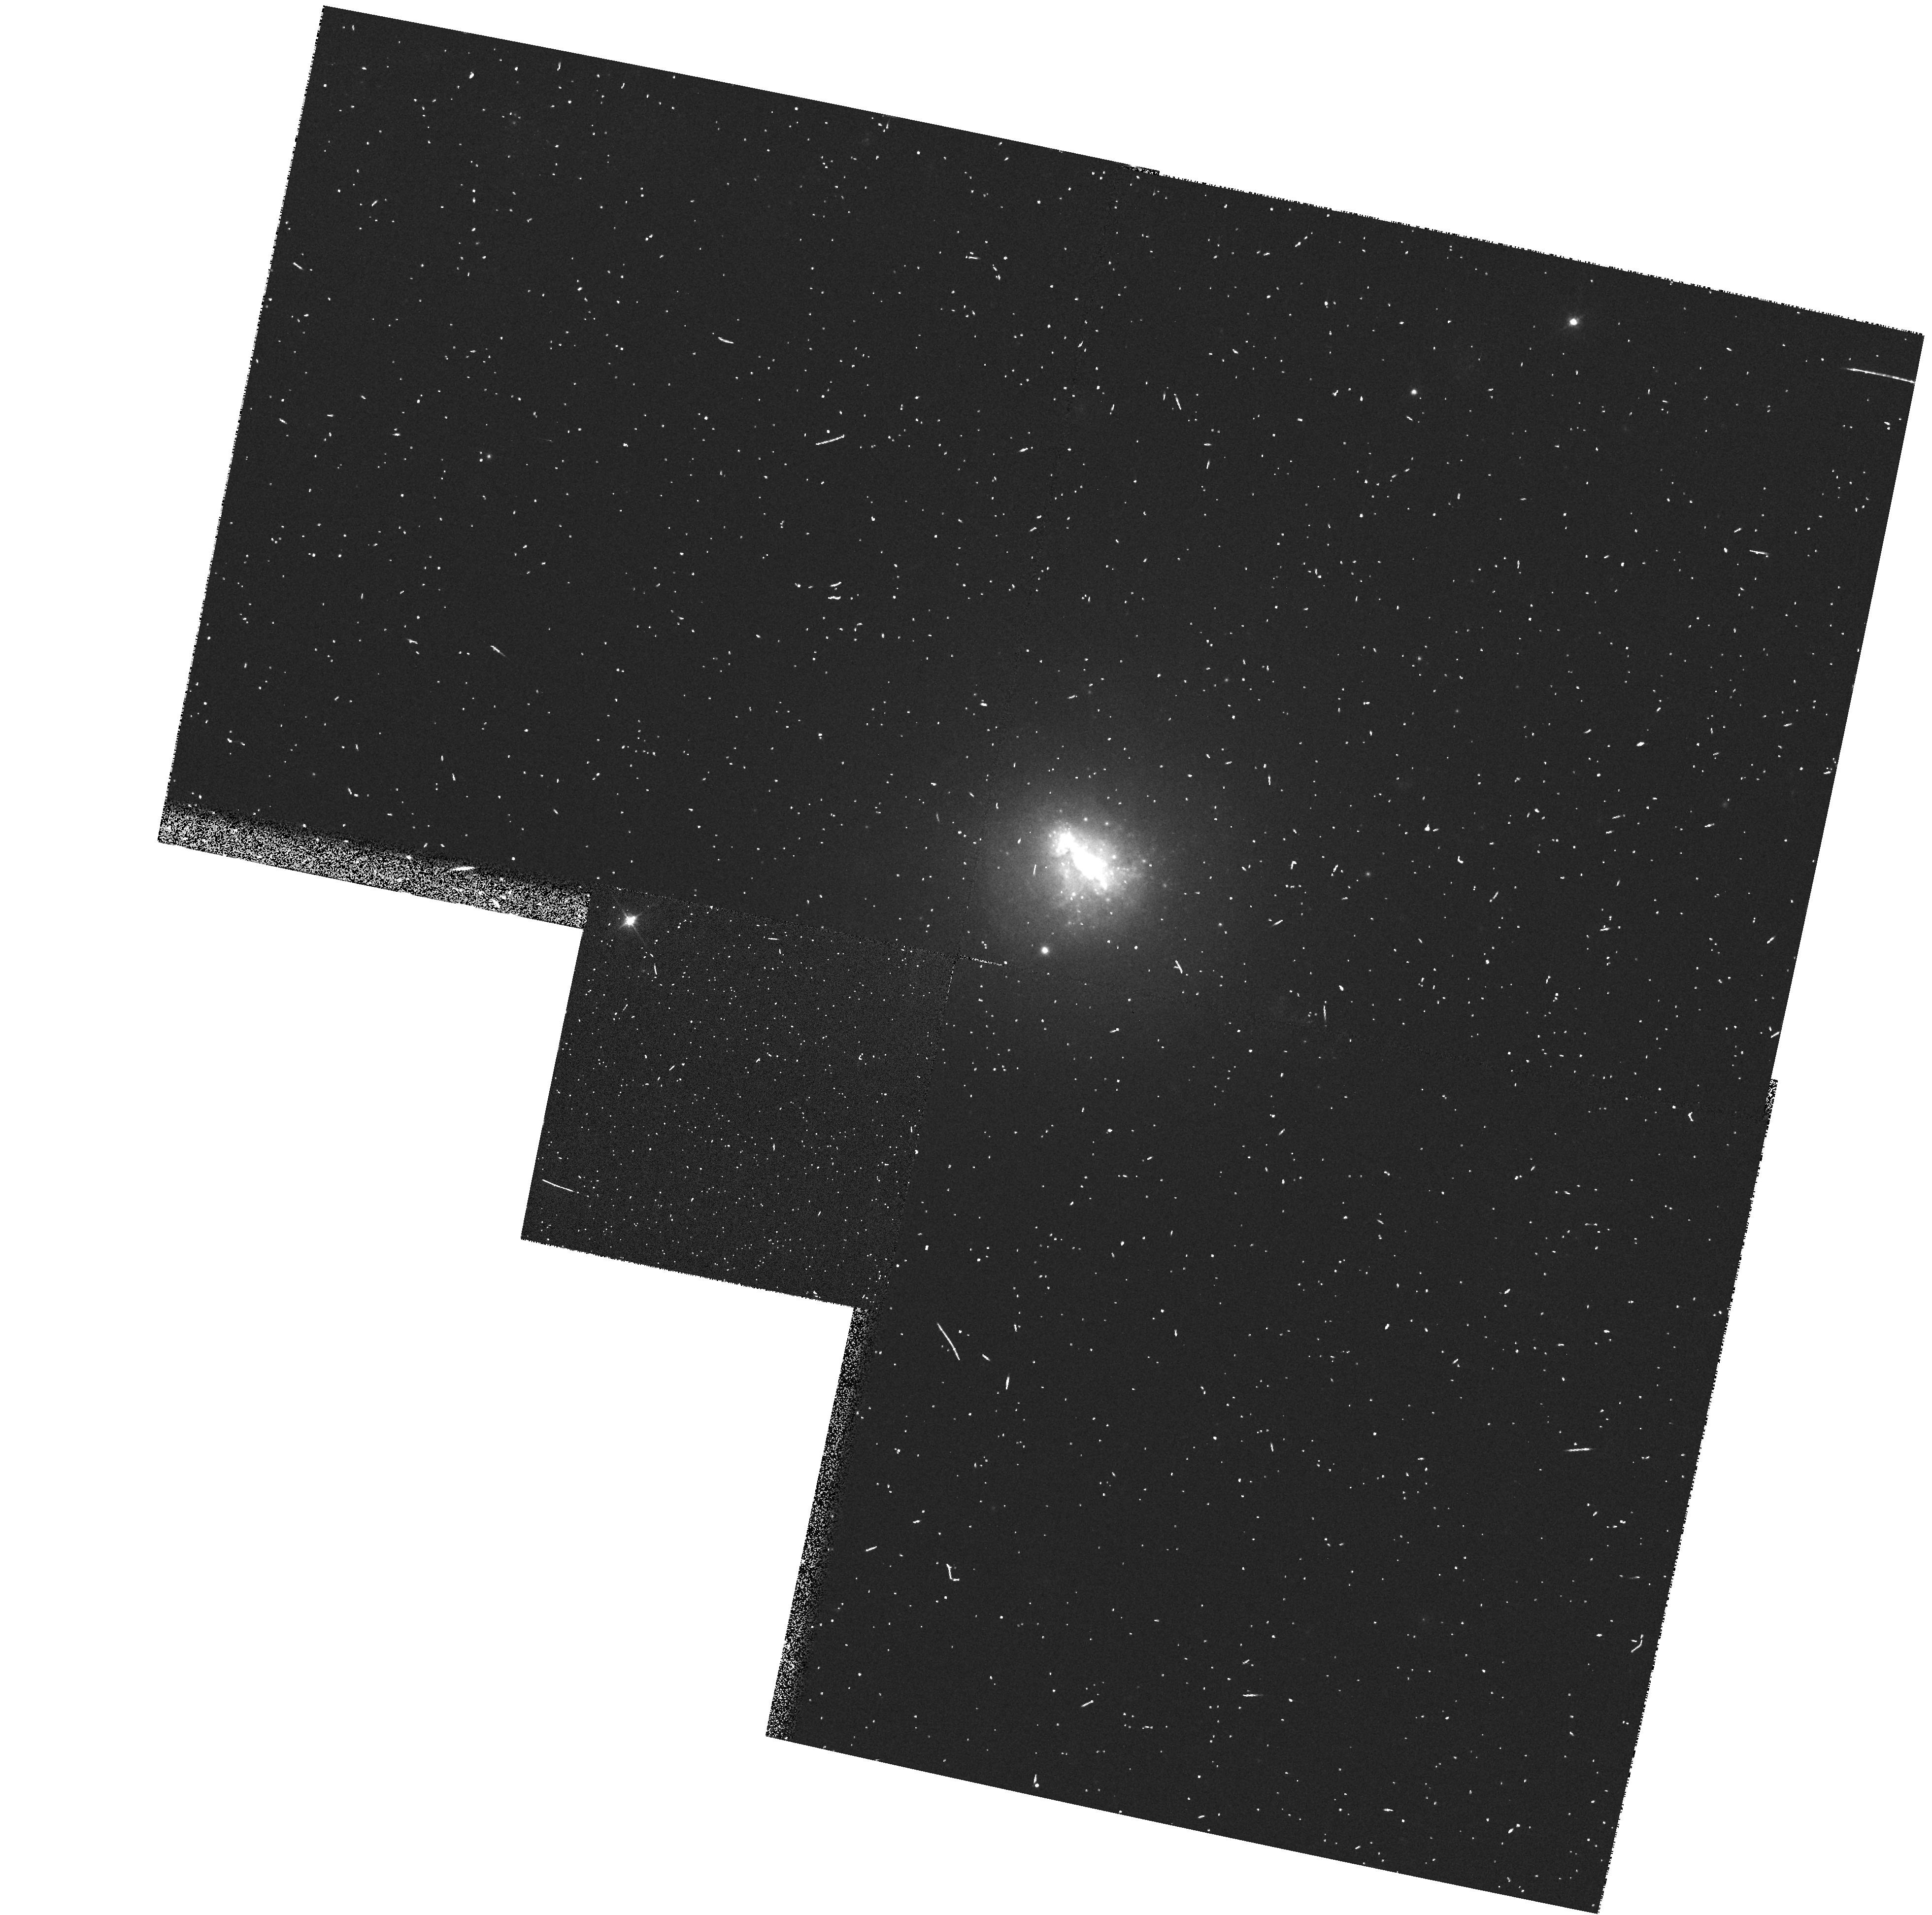
Target: NGC1510
Instrument: WFPC2/PC
Filter: F555W
Exposure: 3 min
Observation ID: hst_6716_06_wfpc2_pc_f555w_u41906

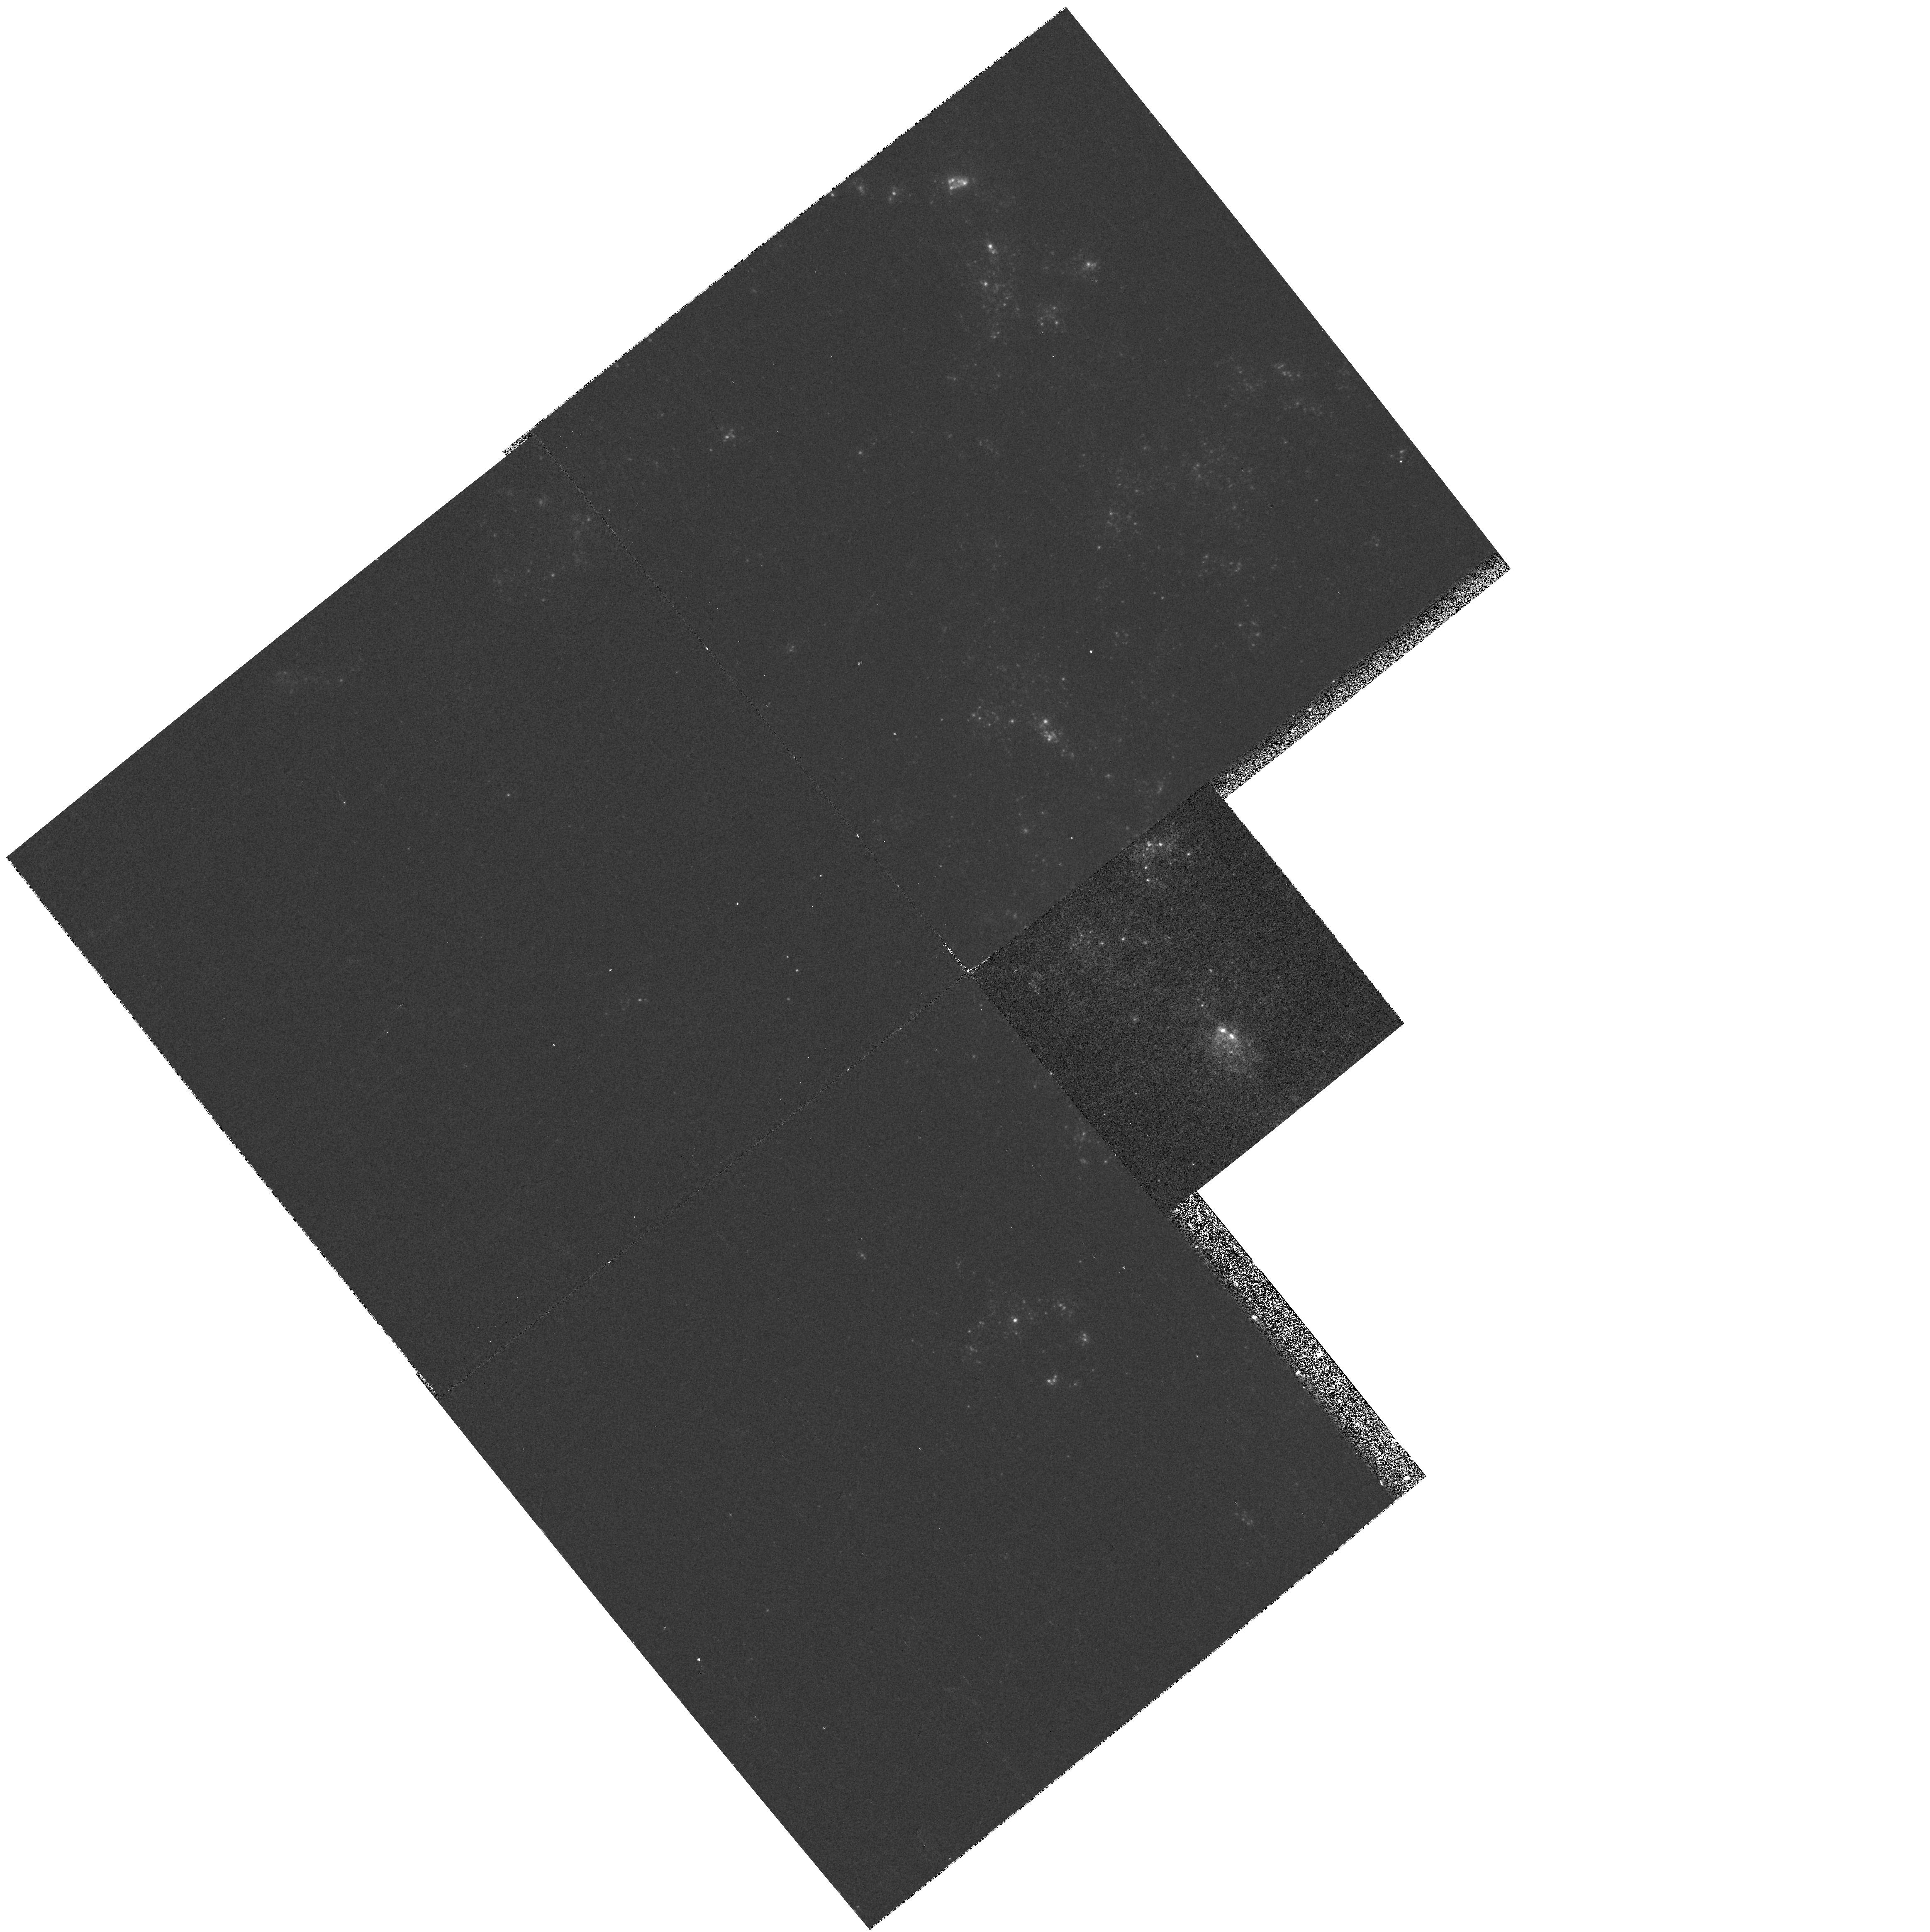
Target: NGC4449-NUC
Instrument: WFPC2/PC
Filter: F170W
Exposure: 13 min
Observation ID: hst_6716_03_wfpc2_pc_f170w_u41903

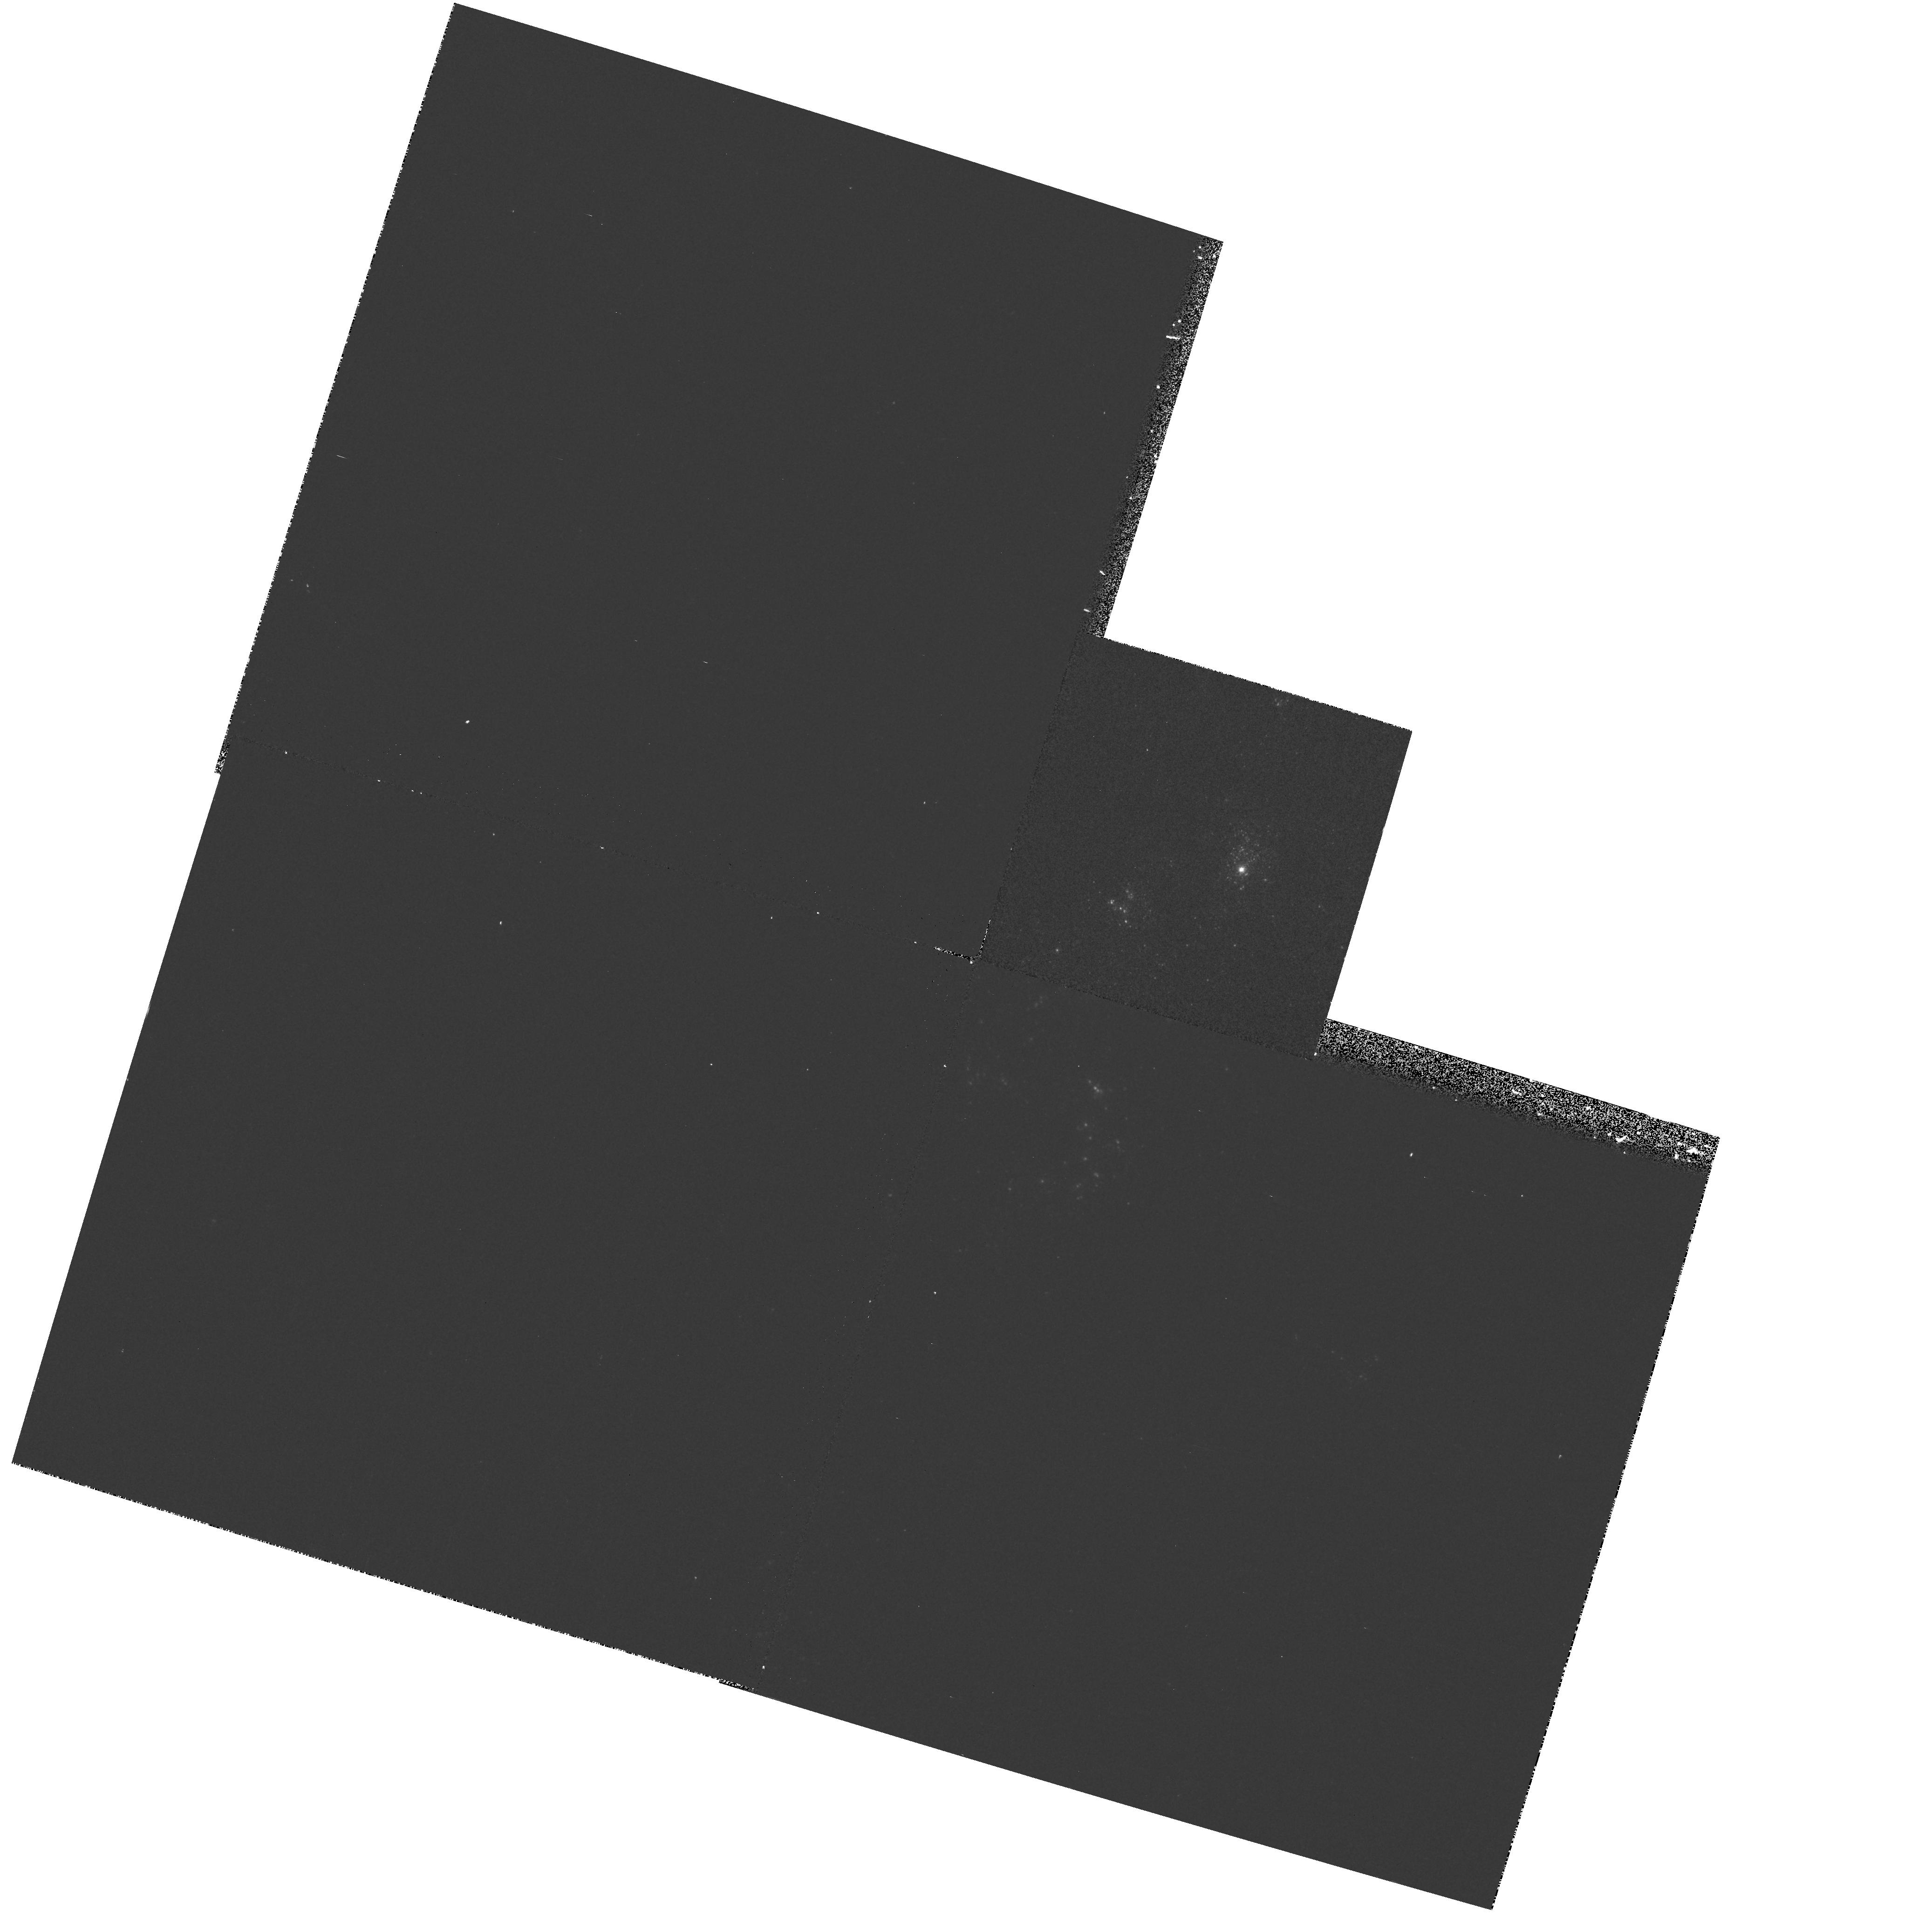
Target: NGC4214-NUC
Instrument: WFPC2/PC
Filter: F170W
Exposure: 13 min
Observation ID: hst_6716_01_wfpc2_pc_f170w_u41901

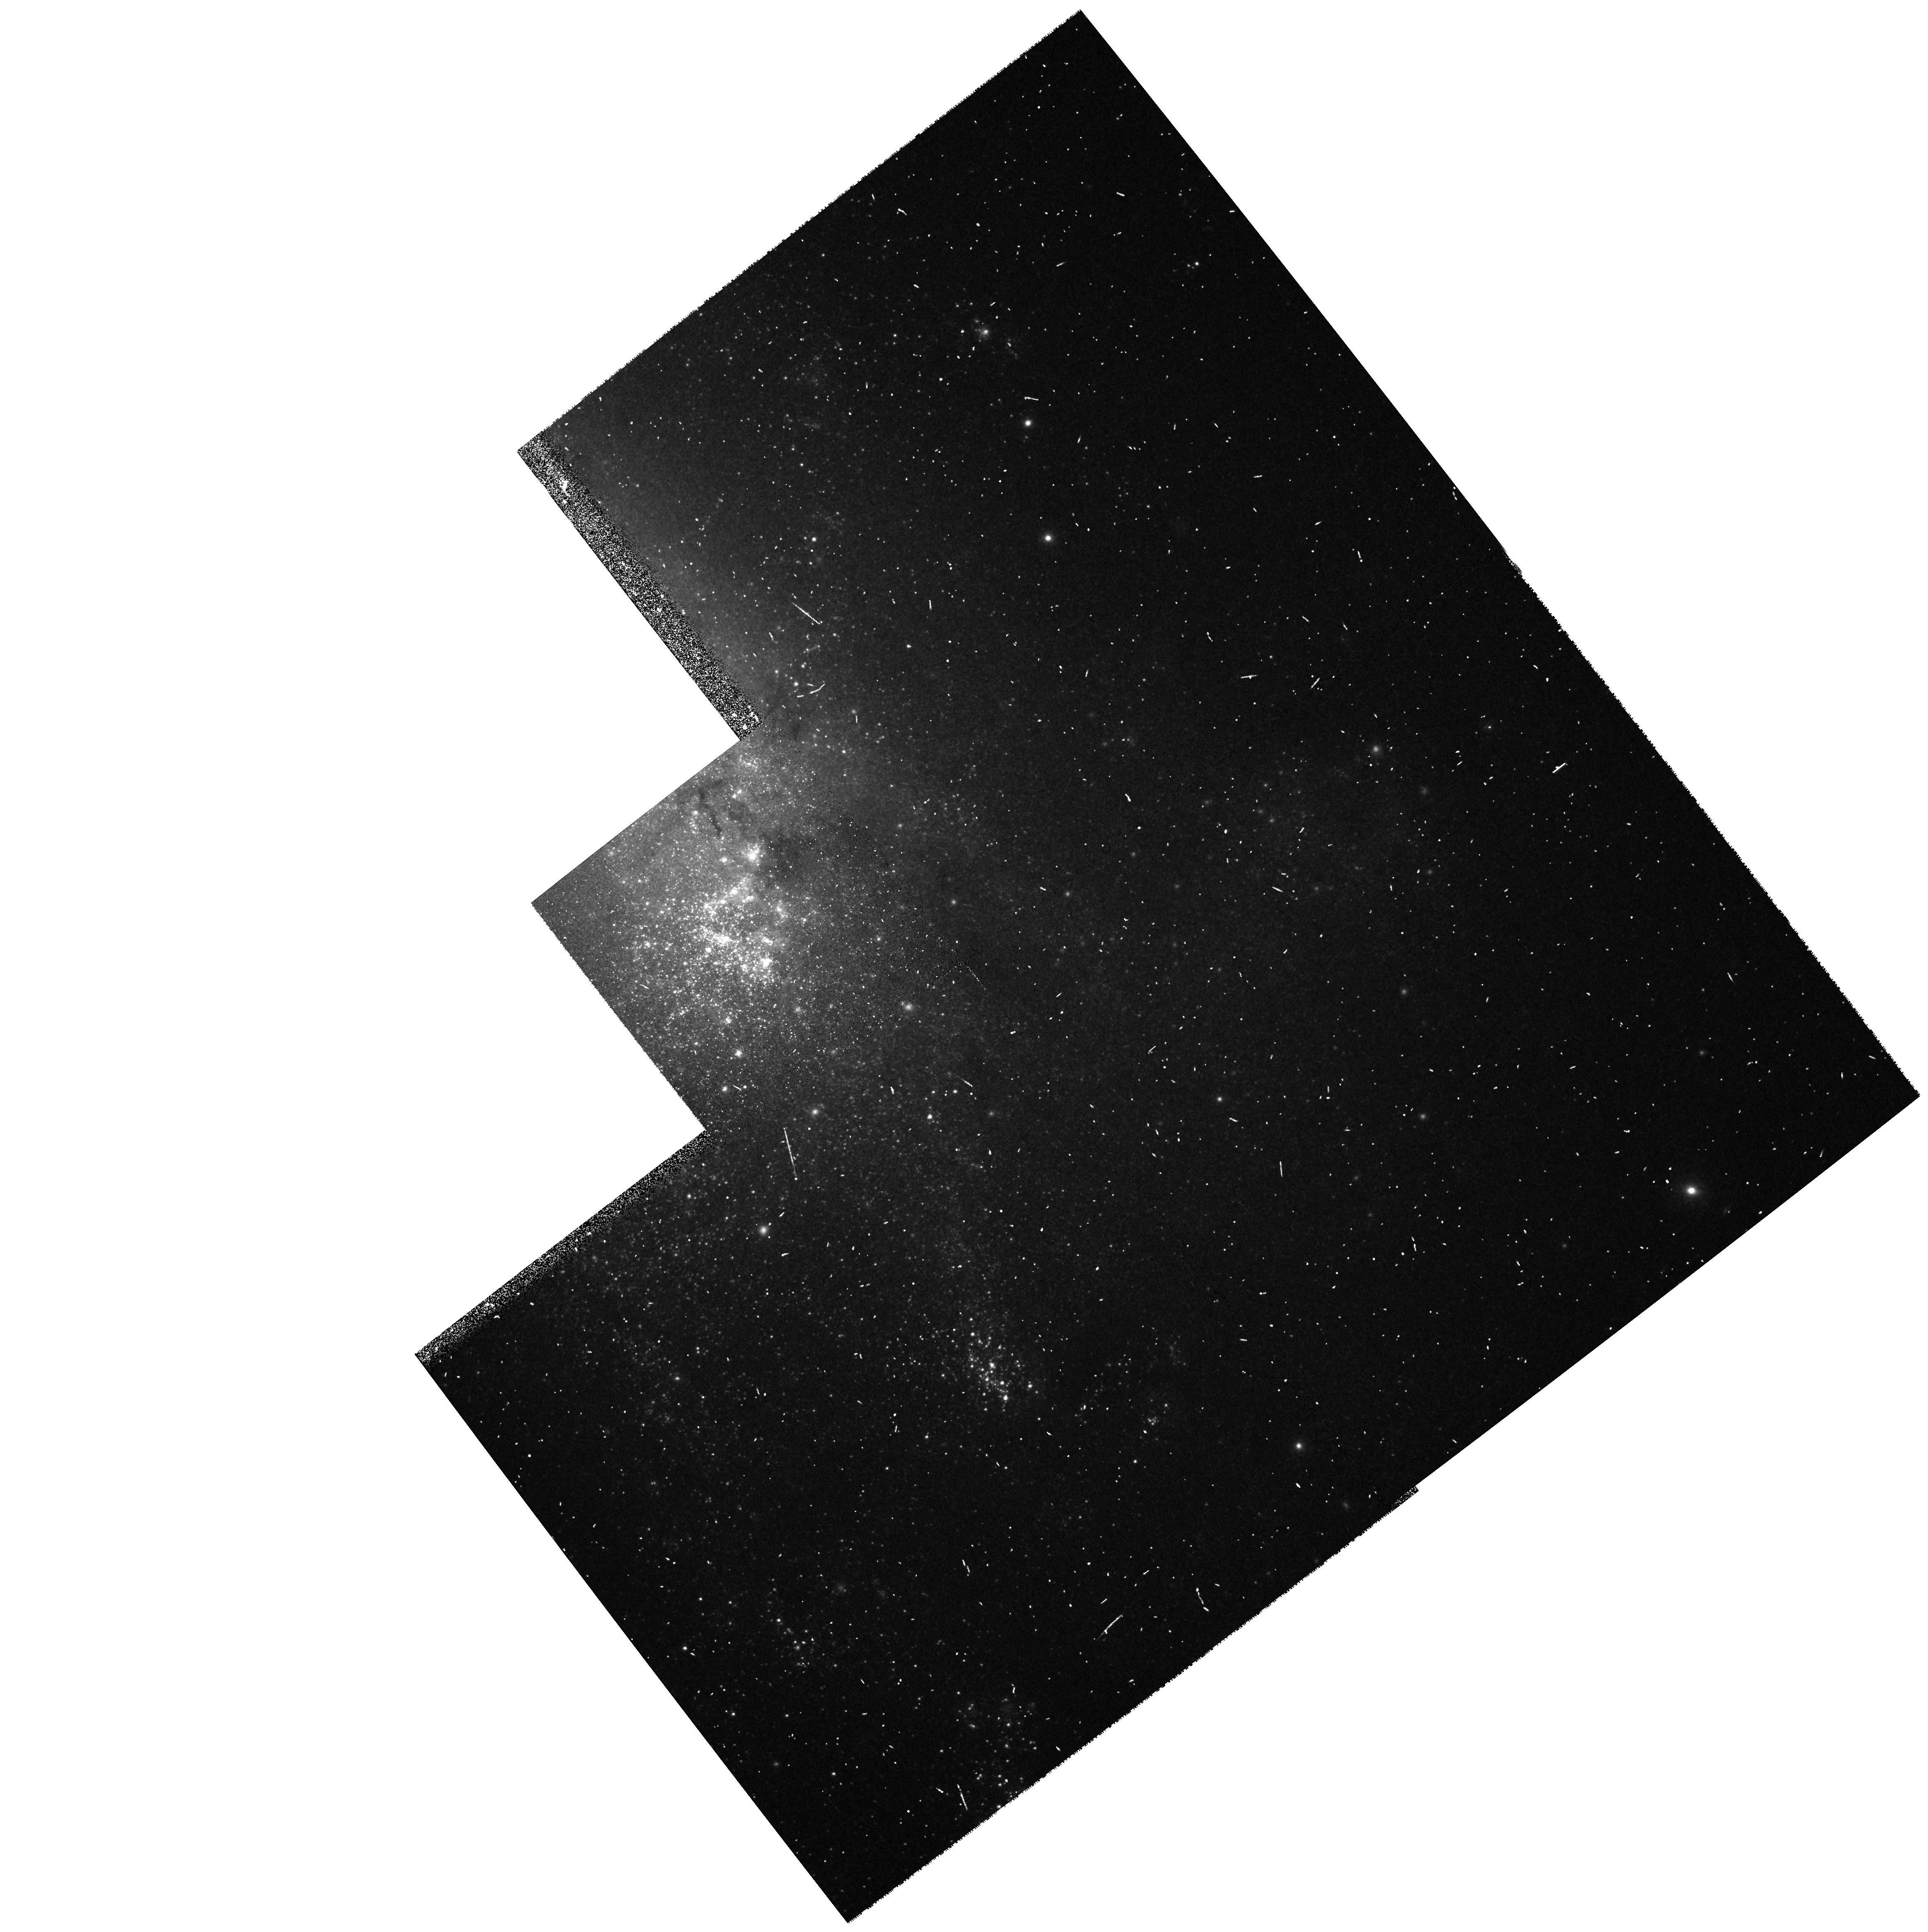
Target: NGC4449-POS2
Instrument: WFPC2/PC
Filter: F555W
Exposure: 3 min
Observation ID: hst_6716_04_wfpc2_pc_f555w_u41904

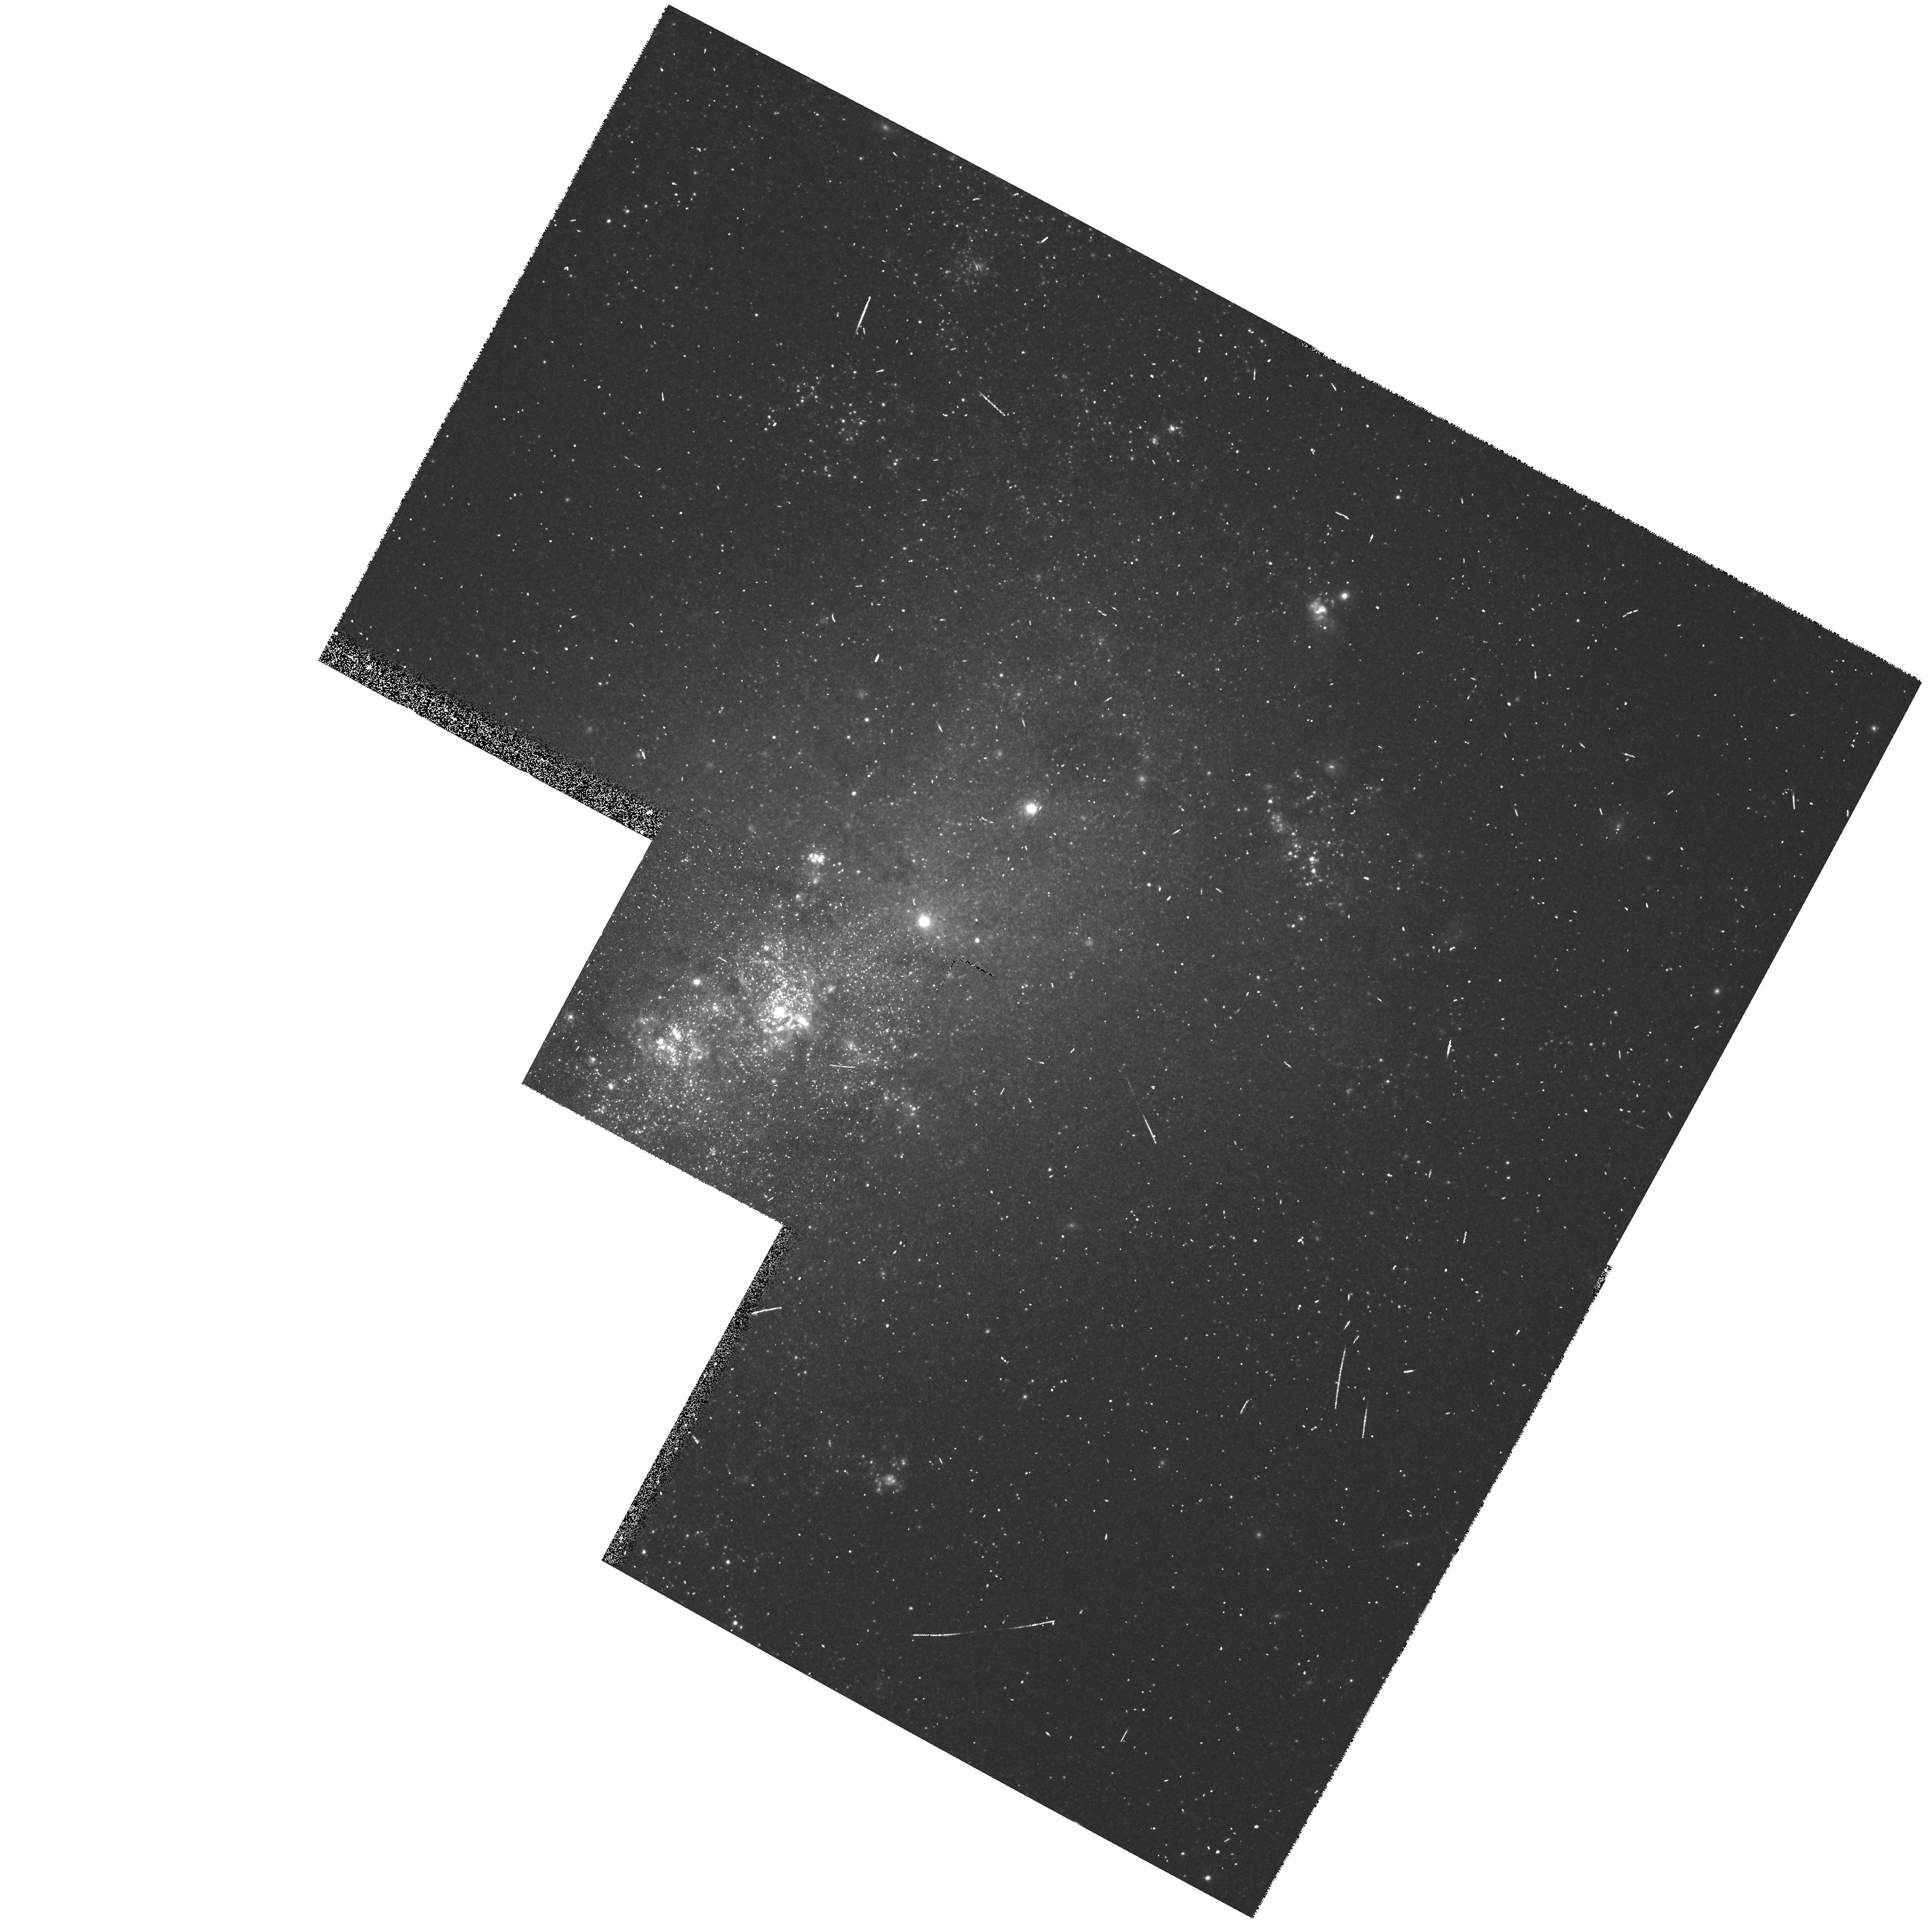
Target: NGC4214-POS2
Instrument: WFPC2/PC
Filter: F555W
Exposure: 3 min
Observation ID: hst_6716_02_wfpc2_pc_f555w_u41902

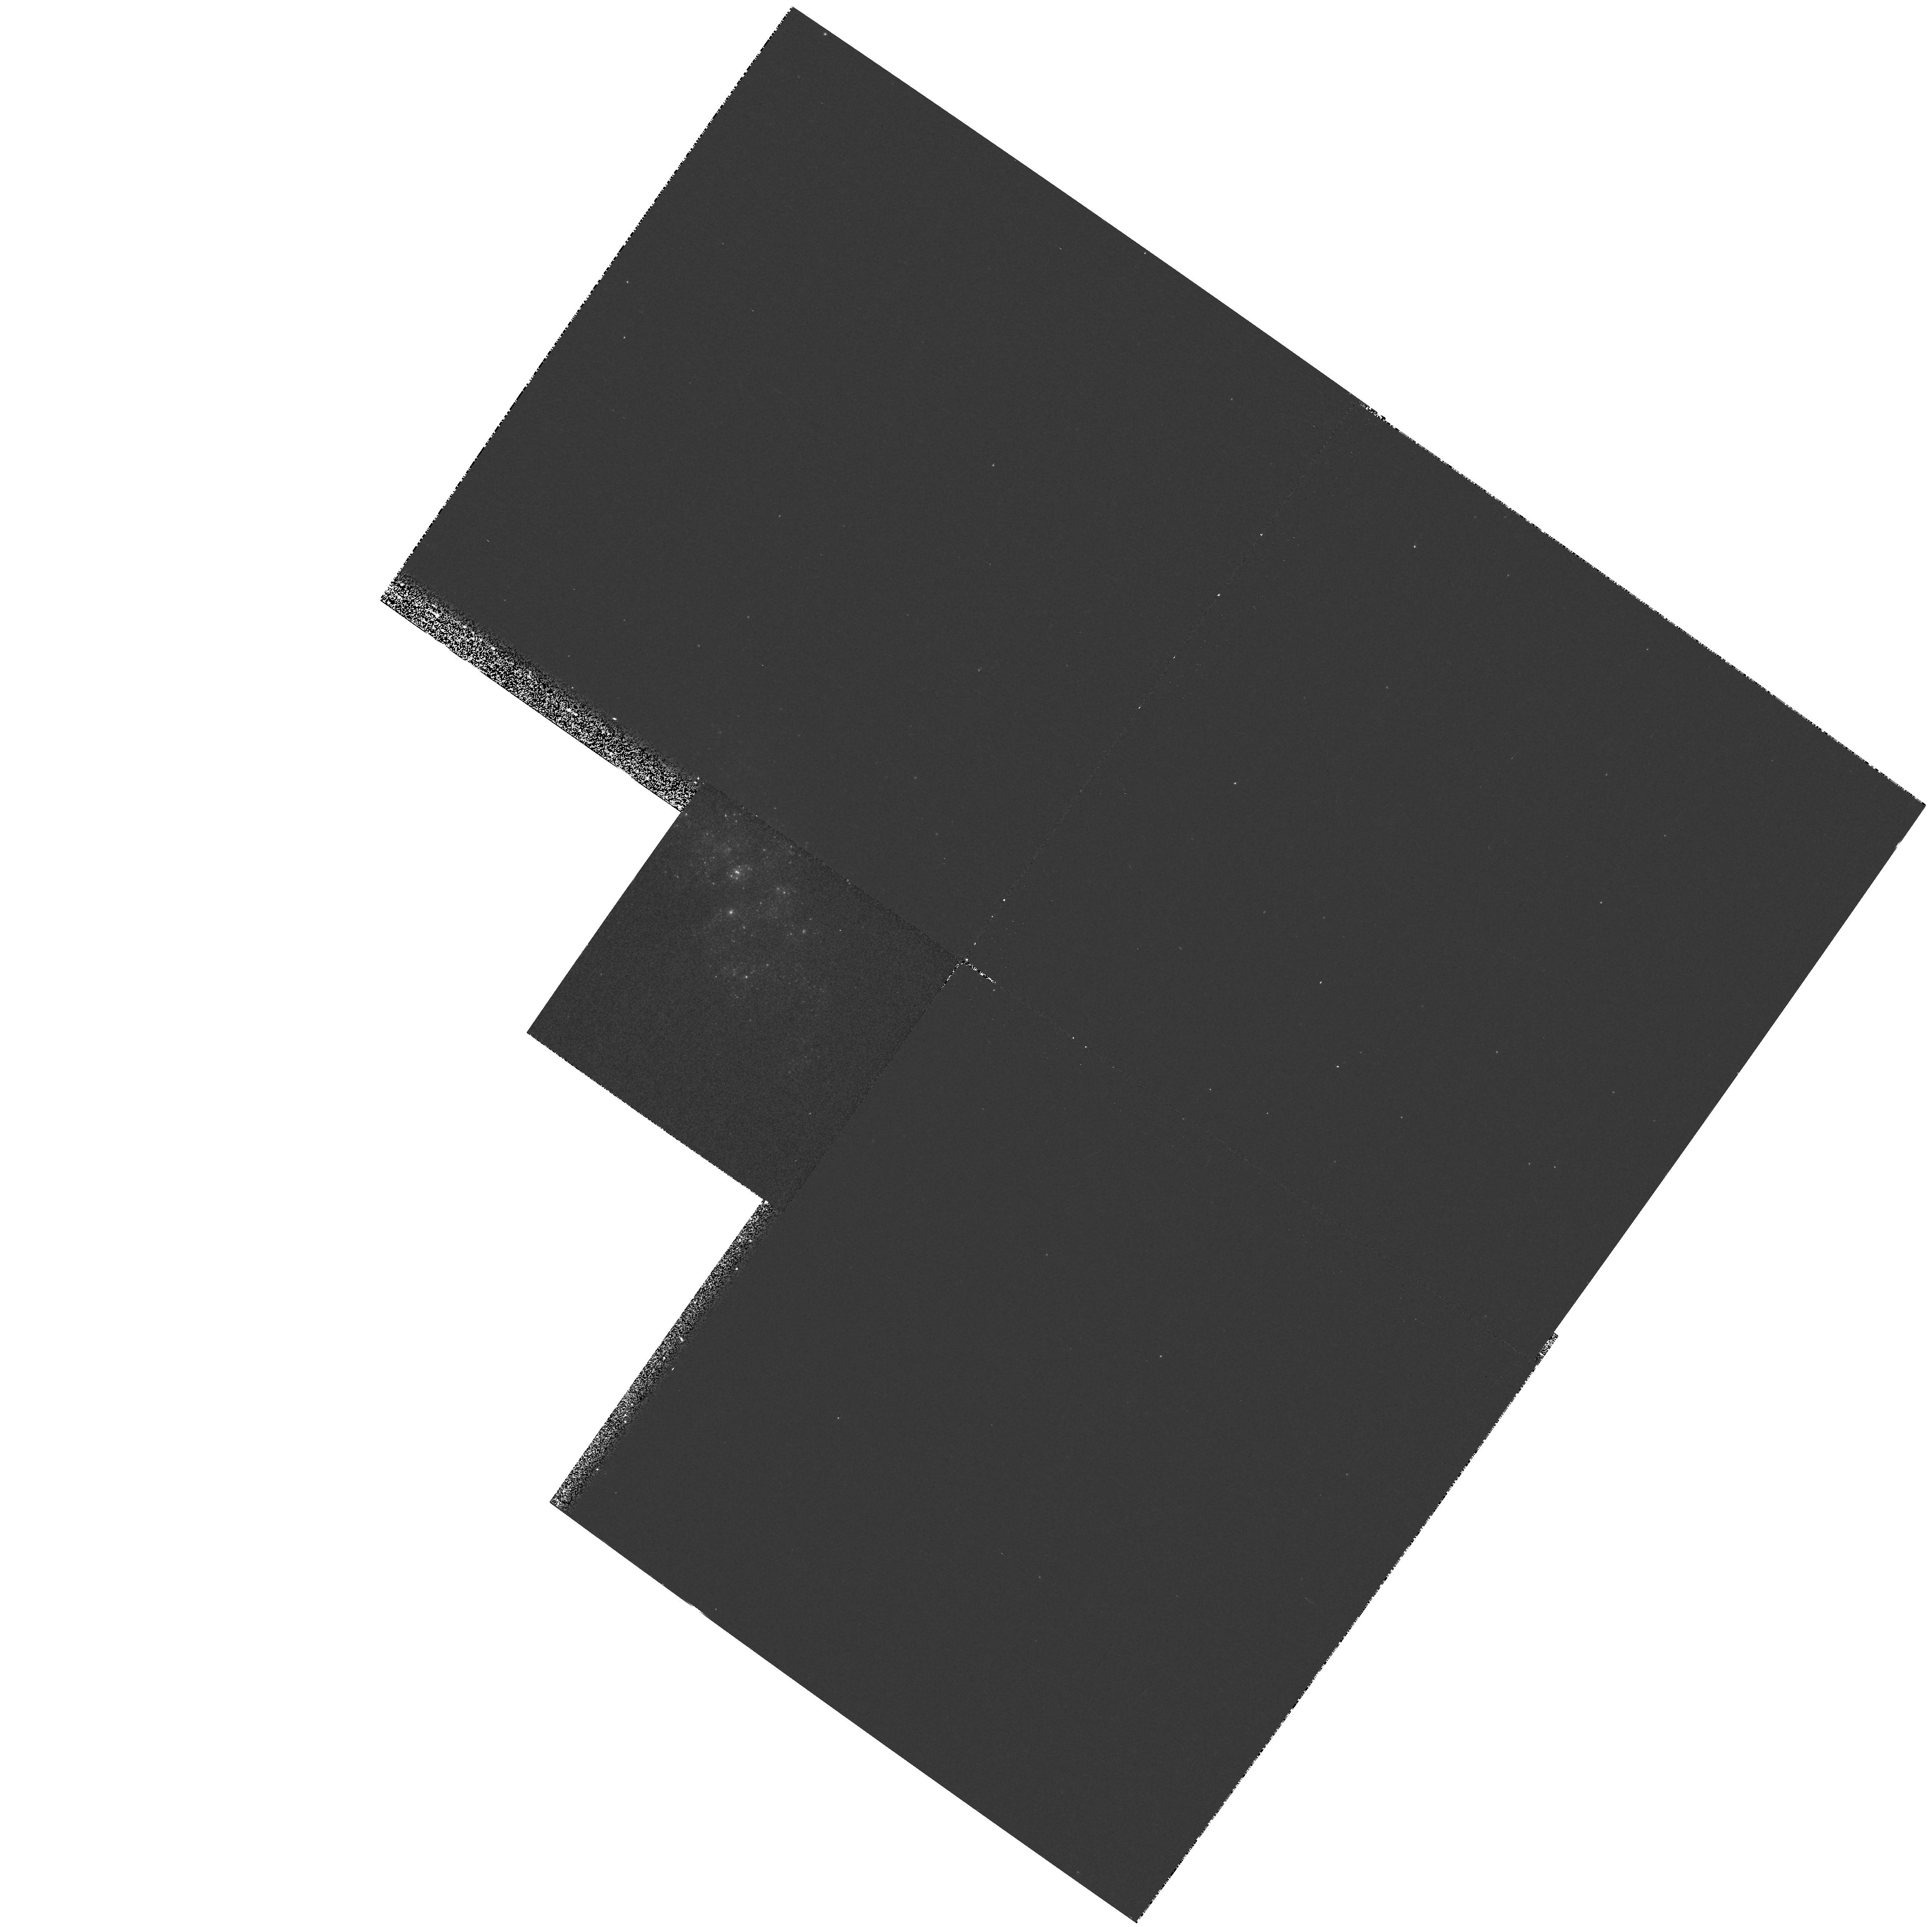
Target: NGC5253
Instrument: WFPC2/PC
Filter: F170W
Exposure: 13 min
Observation ID: hst_6716_05_wfpc2_pc_f170w_u41905

The Pattern of Massive Star Formation in Nearby Irregular and Amorphous Galaxies (PI: Stecher, Theodore)

We propose to obtain deep WFPC2 images in far-UV (~1700 A), U, V, and I bandpasses of the stellar populations in four nearby galaxies known from their observed FUV luminosities to be forming massive (OB) stars. Our primary goals are to determine the total intensity and spatial distribution of recent (t < 100 Myr), massive star formation, to confirm the suspected presence of ``super star-clusters'', and to measure their basic properties. We will utilize the superior spatial resolution of HST to completely determine the young stellar populations in these systems. Extinction, ages, IMFs, radiative and kinetic luminosities for the star cluster population will be derived by comparing observed colors with those obtained from evolutionary synthesis models of young starbursts. We have carefully chosen our sample based on their measured FUV flux and morphology as found in images recently obtained with the Ultraviolet Imaging Telescope (UIT), and their ability to be resolved on parsec scales with HST. These data will allow us to map the spatial pattern of massive star formation and derive detailed star formation histories. The proposed observations will provide fundamental insight into the physics of massive star formation on galactic scales, and serve as a template for understanding massive star formation in more distant systems.